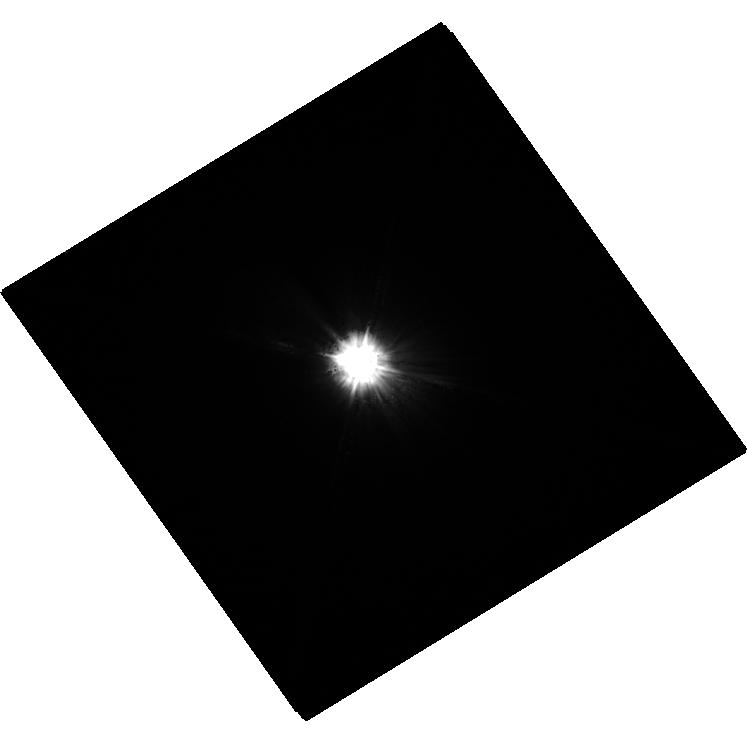
Target: MU-CAS
Instrument: WFC3/UVIS
Filter: F225W
Exposure: 34 min
Observation ID: hst_13876_02_wfc3_uvis_f225w_icjx02

HST Observations of Astrophysically Important Visual Binaries (PI: Bond, Howard E.)

We propose to continue our long-term program of astrometry of close visual binaries, with the primary goal of determining purely dynamical masses for 3 important main-sequence stars and 9 white dwarfs (WDs). A secondary aim is to set limits on third bodies in the systems down to planetary mass. Three of our targets are naked-eye stars with much fainter companions that are extremely difficult to image from the ground. Our other 2 targets are double WDs, whose small separations and faintness likewise make them difficult to measure using ground-based techniques. Observations have been completed for a 3rd double WD. The bright stars, to be imaged with WFC3, are: (1) Procyon (P = 40.83 yr), containing a bright F star and a much fainter WD companion. With the continued monitoring proposed here, we will obtain masses to an accuracy of better than 1%, providing a testbed for theories of both Sun-like stars and WDs. (2) Sirius (P = 50.14 yr), an A-type star also having a faint WD companion, Sirius B, the nearest and brightest of all WDs. (3) Mu Cas (P = 21.08 yr), a nearby metal-deficient G dwarf for which accurate masses will lead to the stars' helium contents, with cosmological implications. The faint double WDs, to be observed with FGS, are: (1) G 107-70 (P = 18.84 yr), and (2) WD 1818+126 (P = 12.19 yr). Our astrometry of these systems will add 4 accurate masses to the handful of WD masses that are directly known from dynamical measurements. The FGS measurements will also provide precise parallaxes for the systems, a necessary ingredient in the mass determinations.